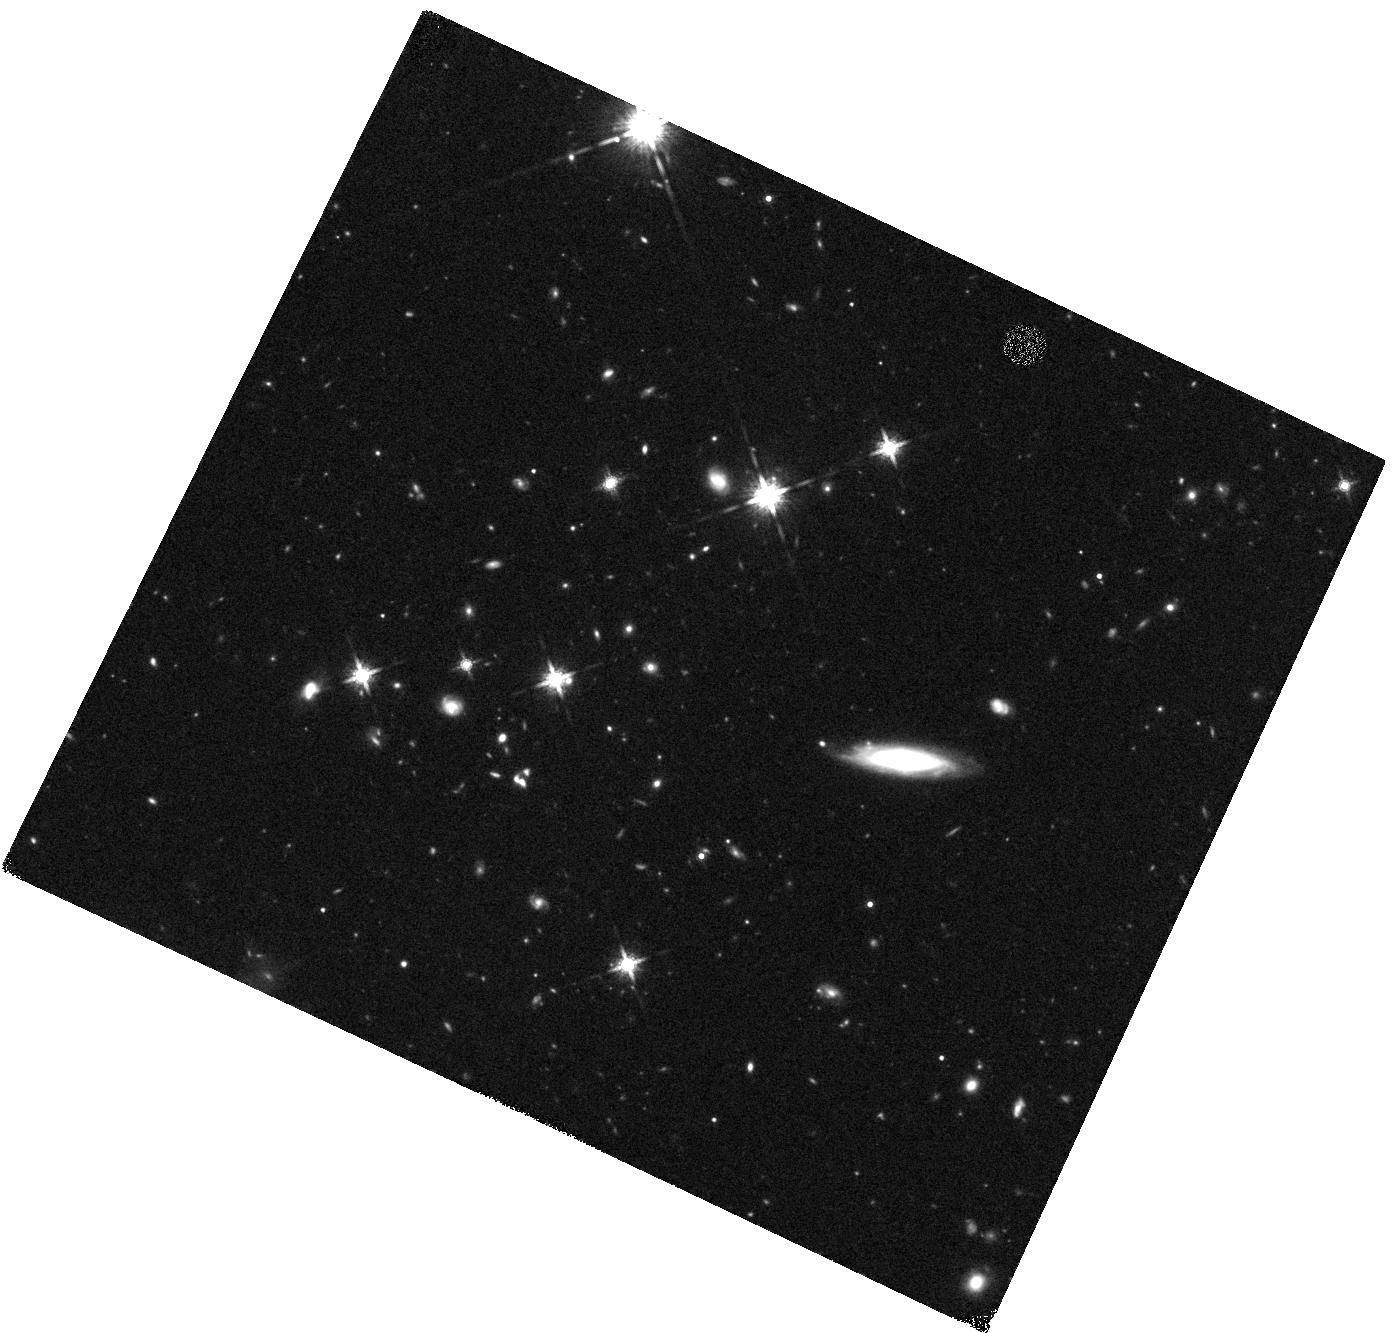
Target: 0532-50
Instrument: WFC3/IR
Filter: F160W
Exposure: 24 min
Observation ID: hst_12659_18_wfc3_ir_f160w_ibr218

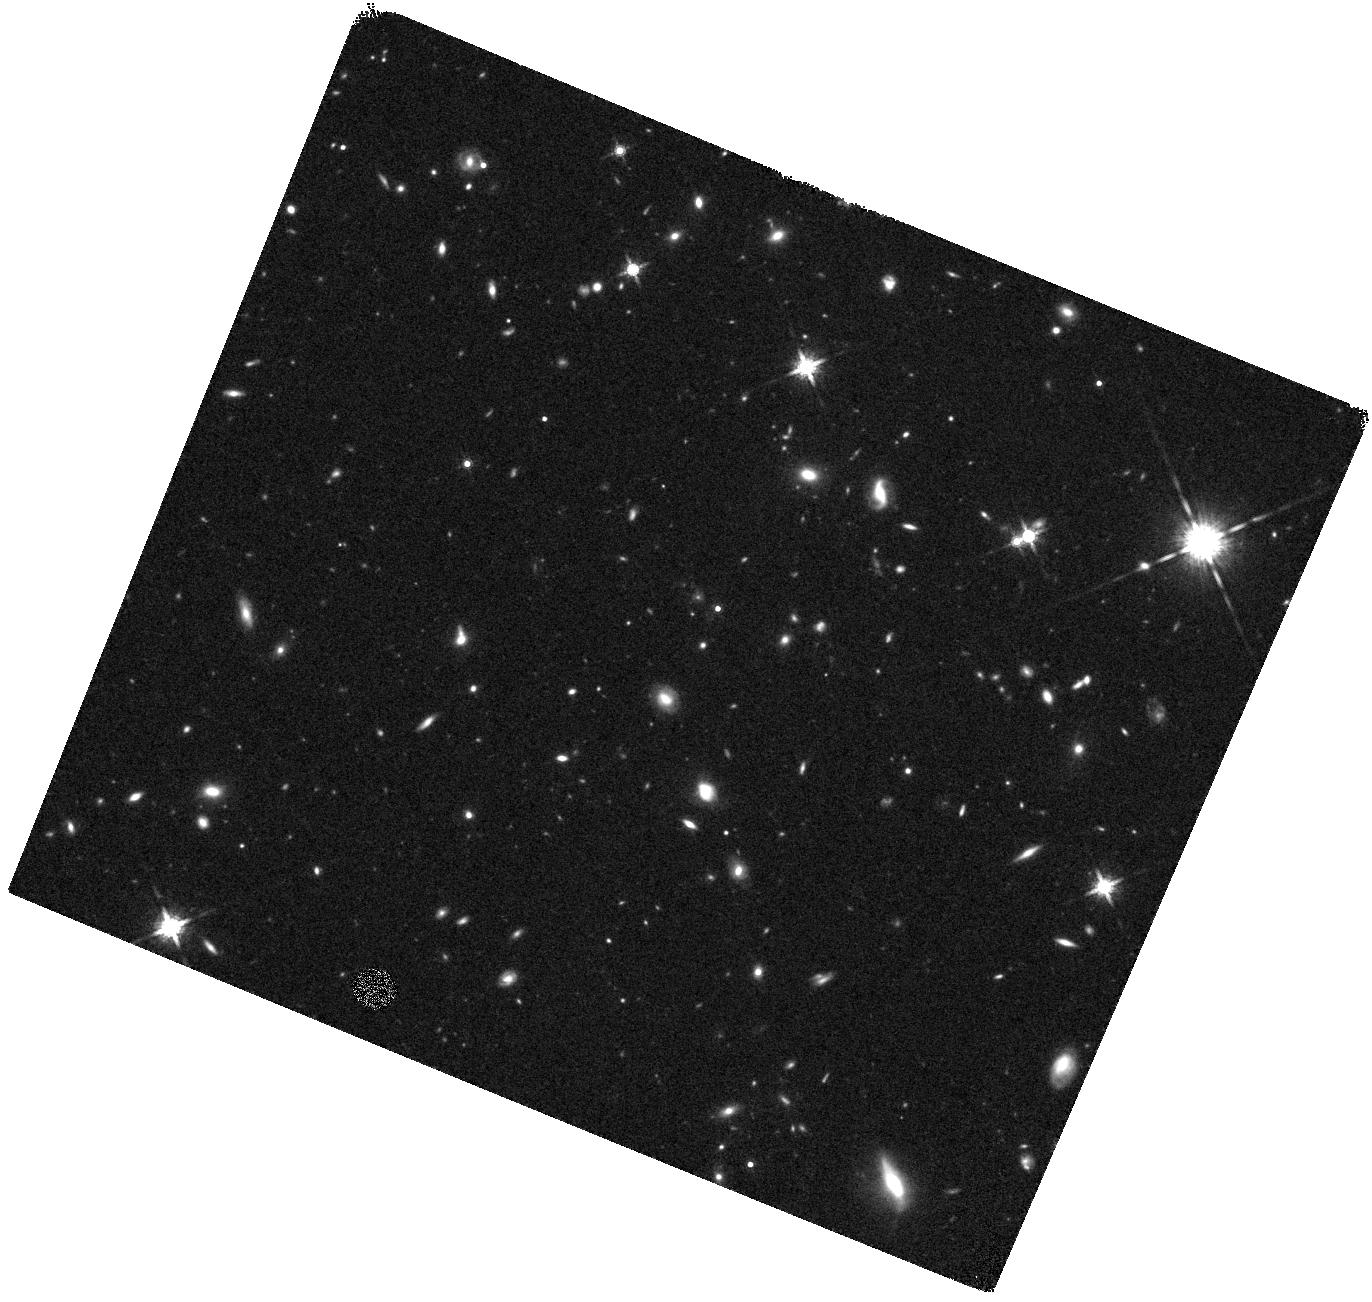
Target: 0319-47
Instrument: WFC3/IR
Filter: F160W
Exposure: 24 min
Observation ID: hst_12659_10_wfc3_ir_f160w_ibr210

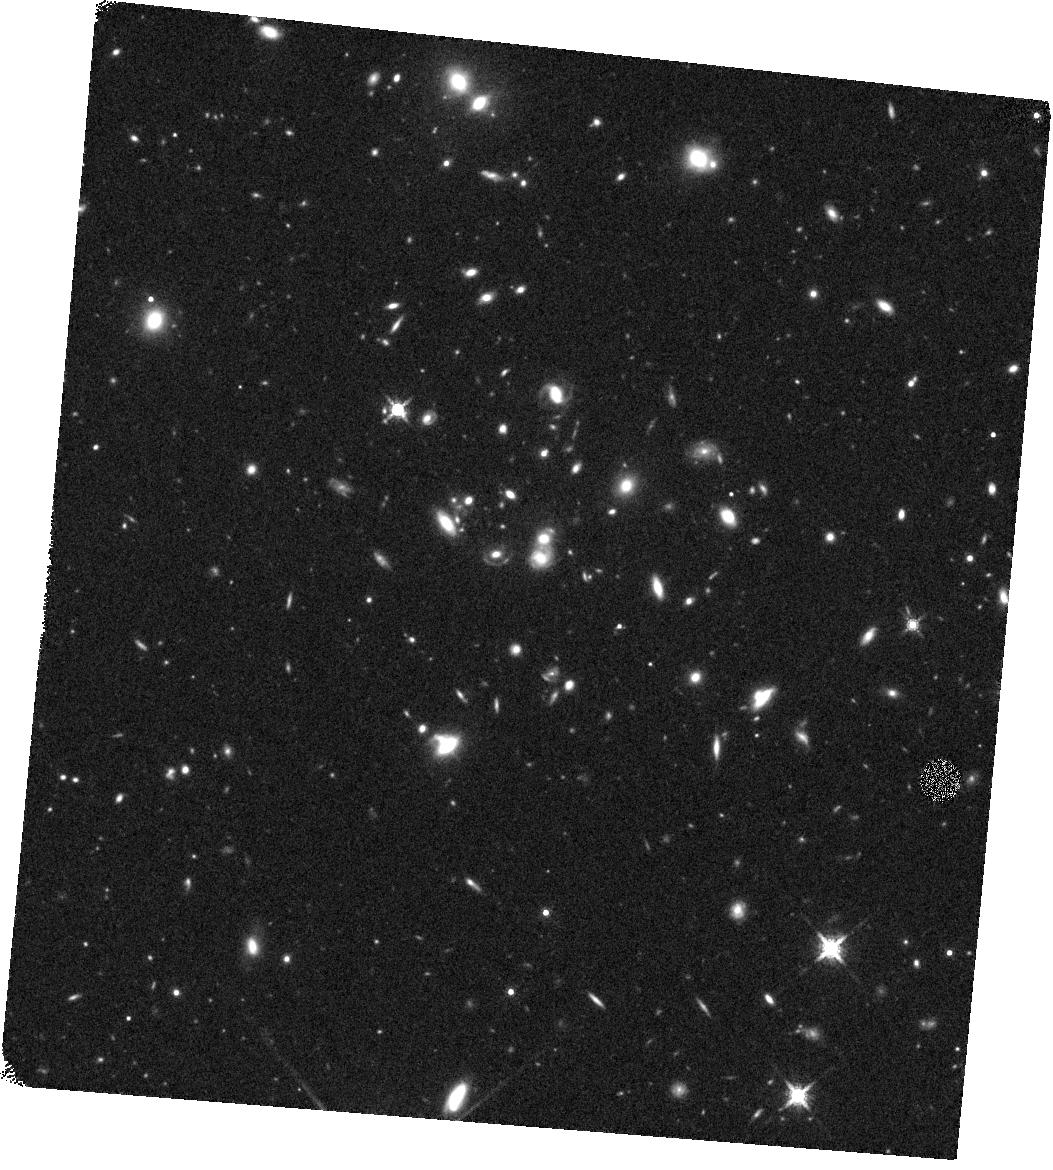
Target: 0103-45
Instrument: WFC3/IR
Filter: F160W
Exposure: 24 min
Observation ID: hst_12659_03_wfc3_ir_f160w_ibr203

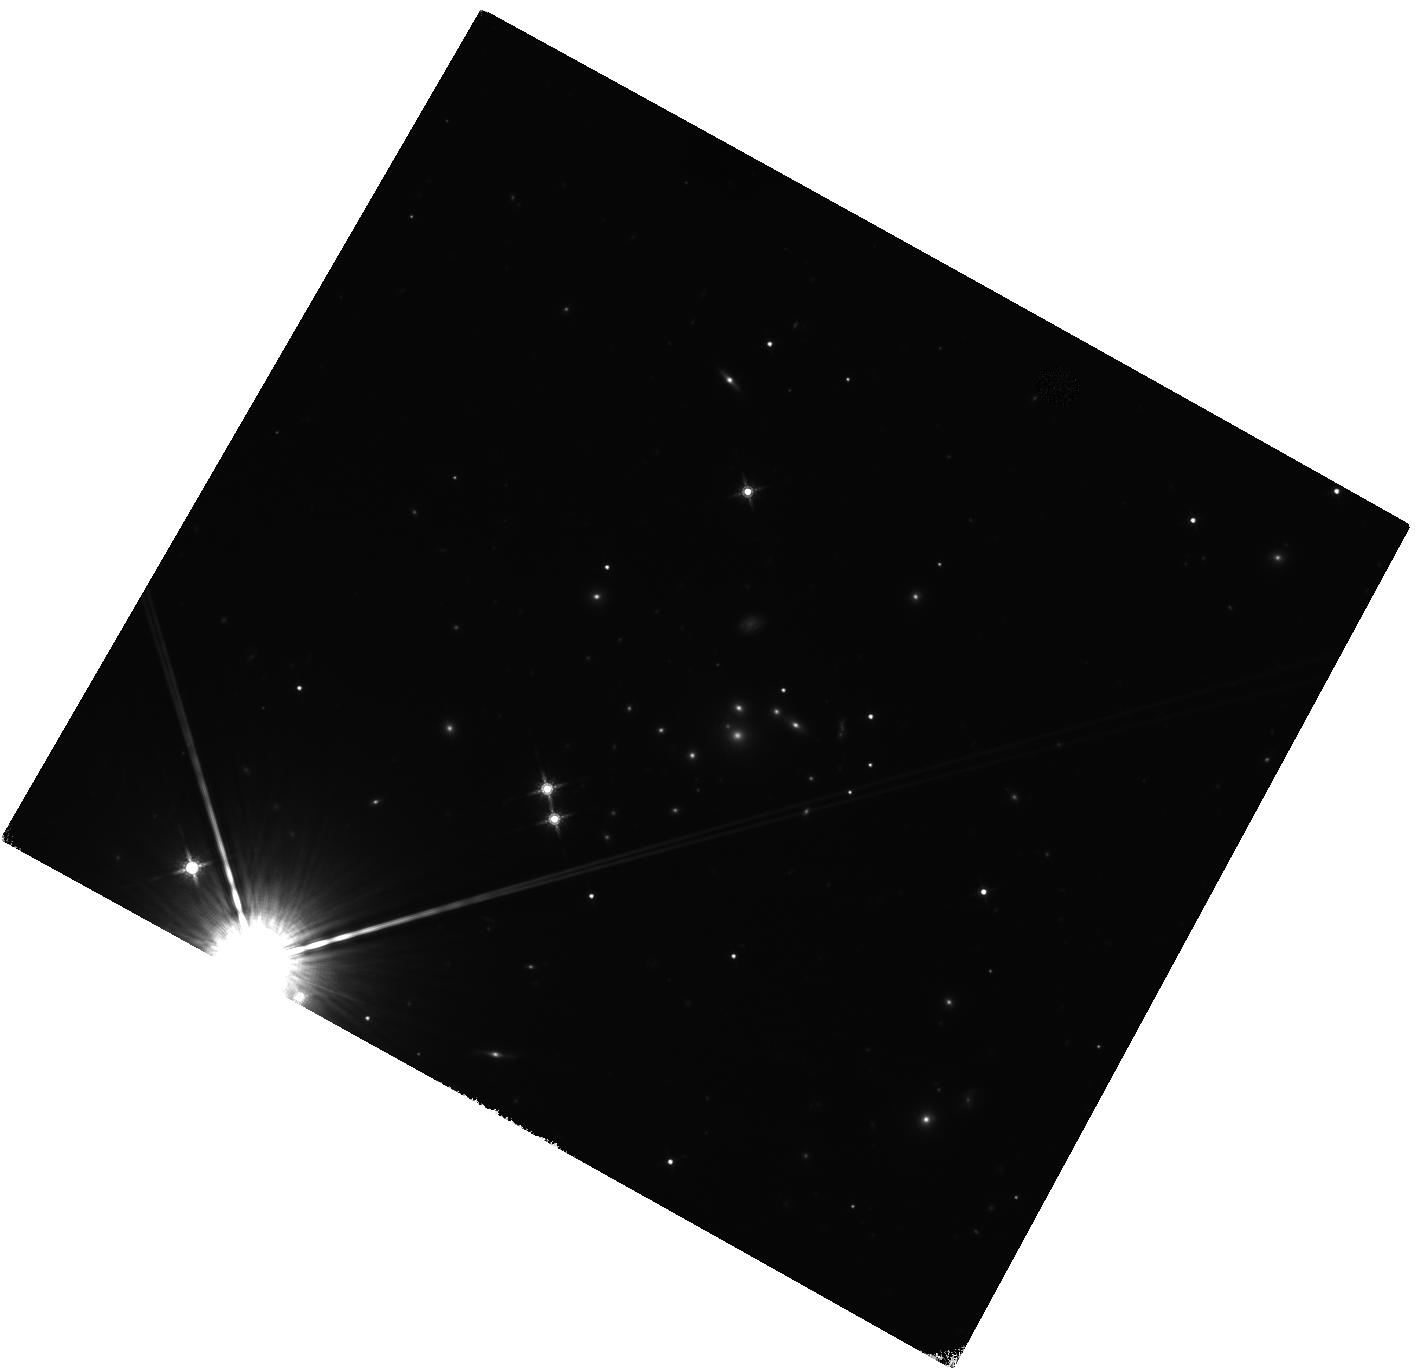
Target: 0551-50
Instrument: WFC3/IR
Filter: F160W
Exposure: 24 min
Observation ID: hst_12659_11_wfc3_ir_f160w_ibr211

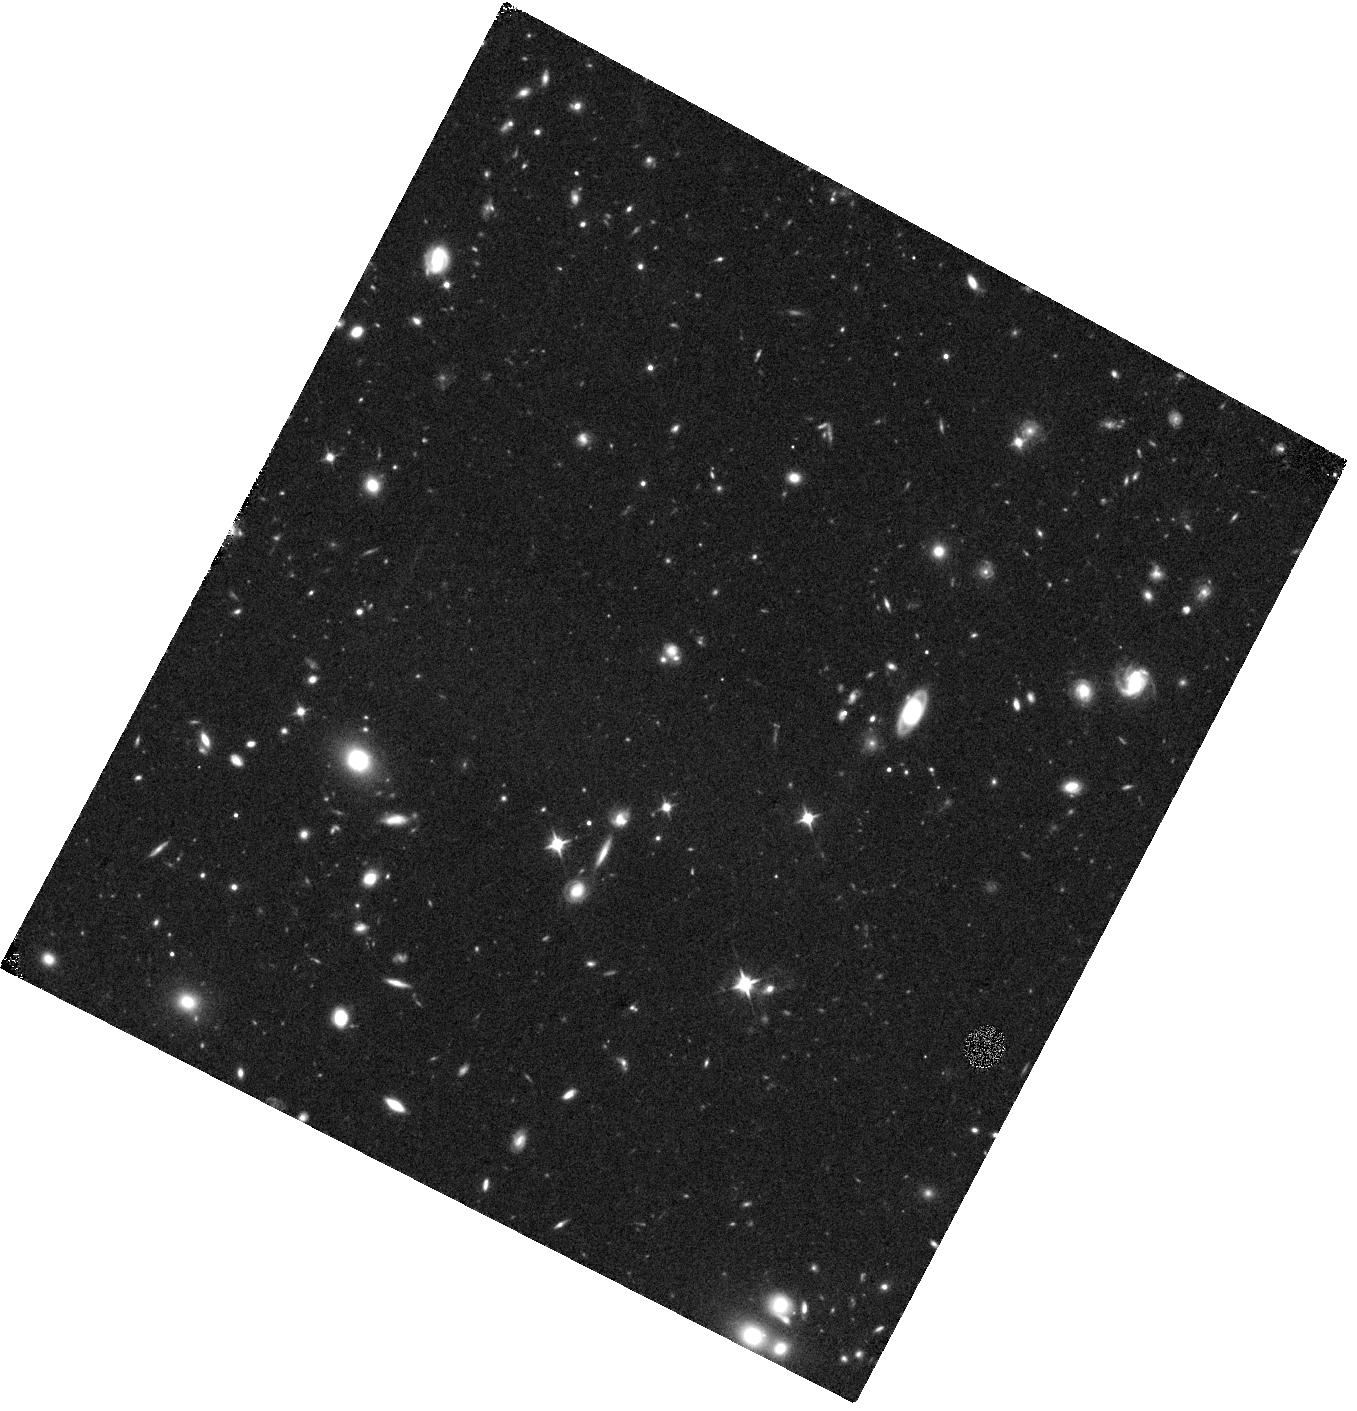
Target: 0020-51
Instrument: WFC3/IR
Filter: F110W
Exposure: 22 min
Observation ID: hst_12659_12_wfc3_ir_f110w_ibr212

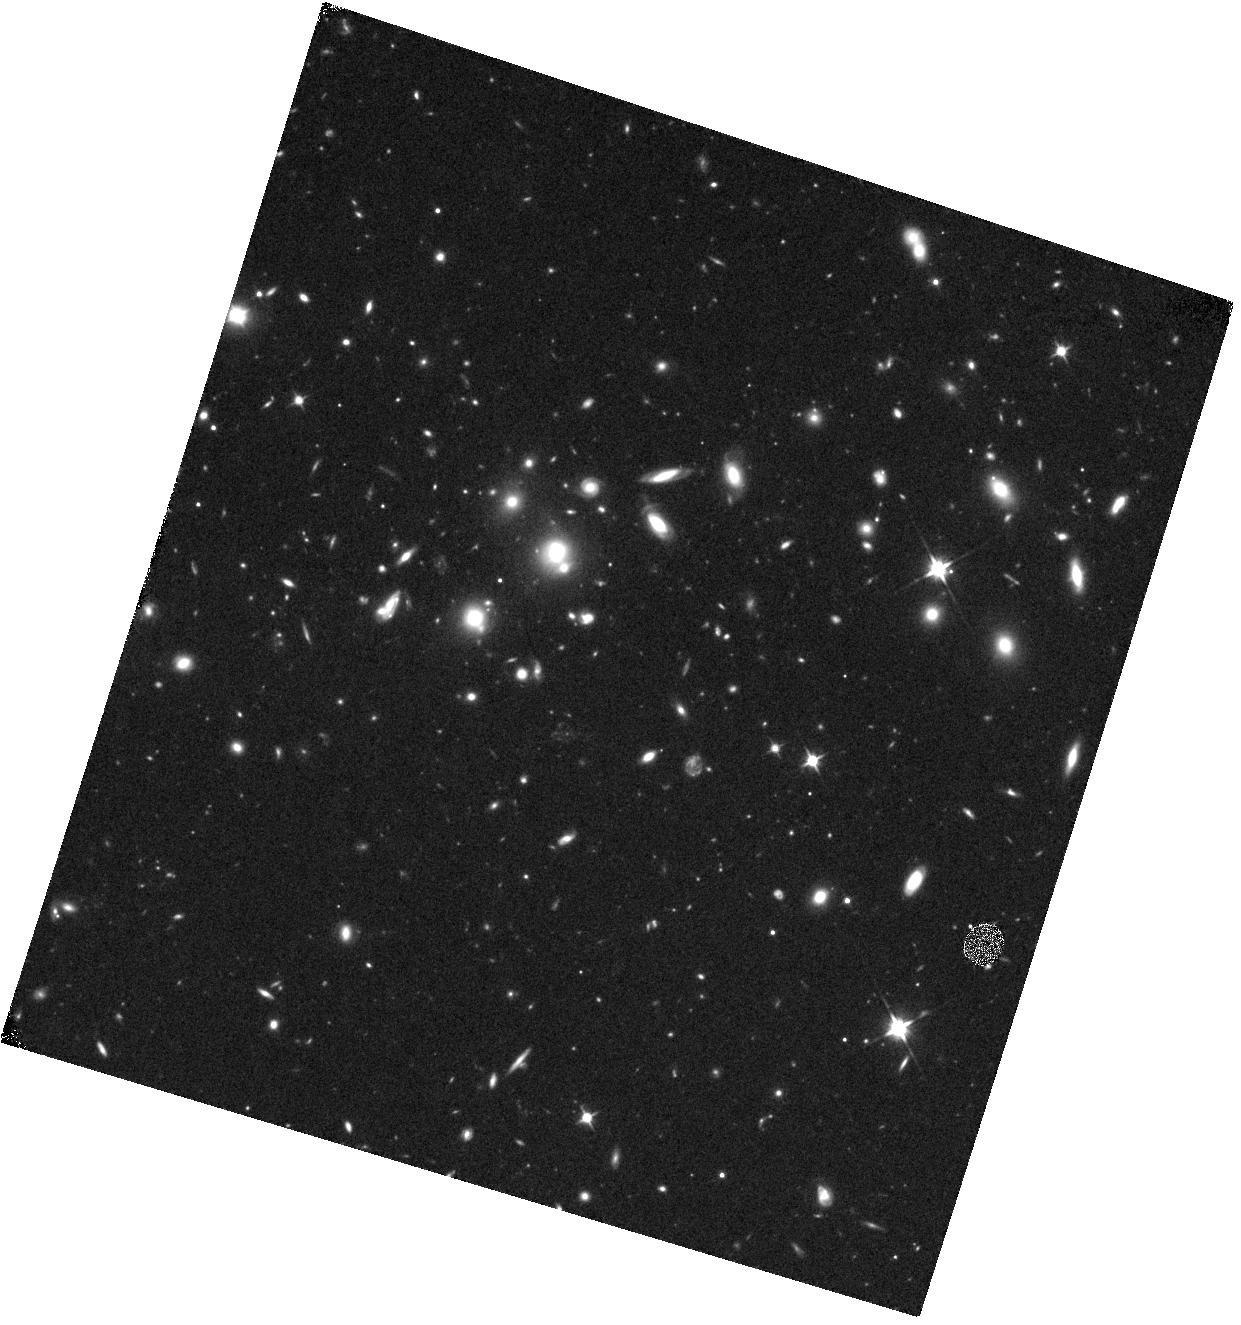
Target: 2351-57
Instrument: WFC3/IR
Filter: F110W
Exposure: 24 min
Observation ID: hst_12659_17_wfc3_ir_f110w_ibr217

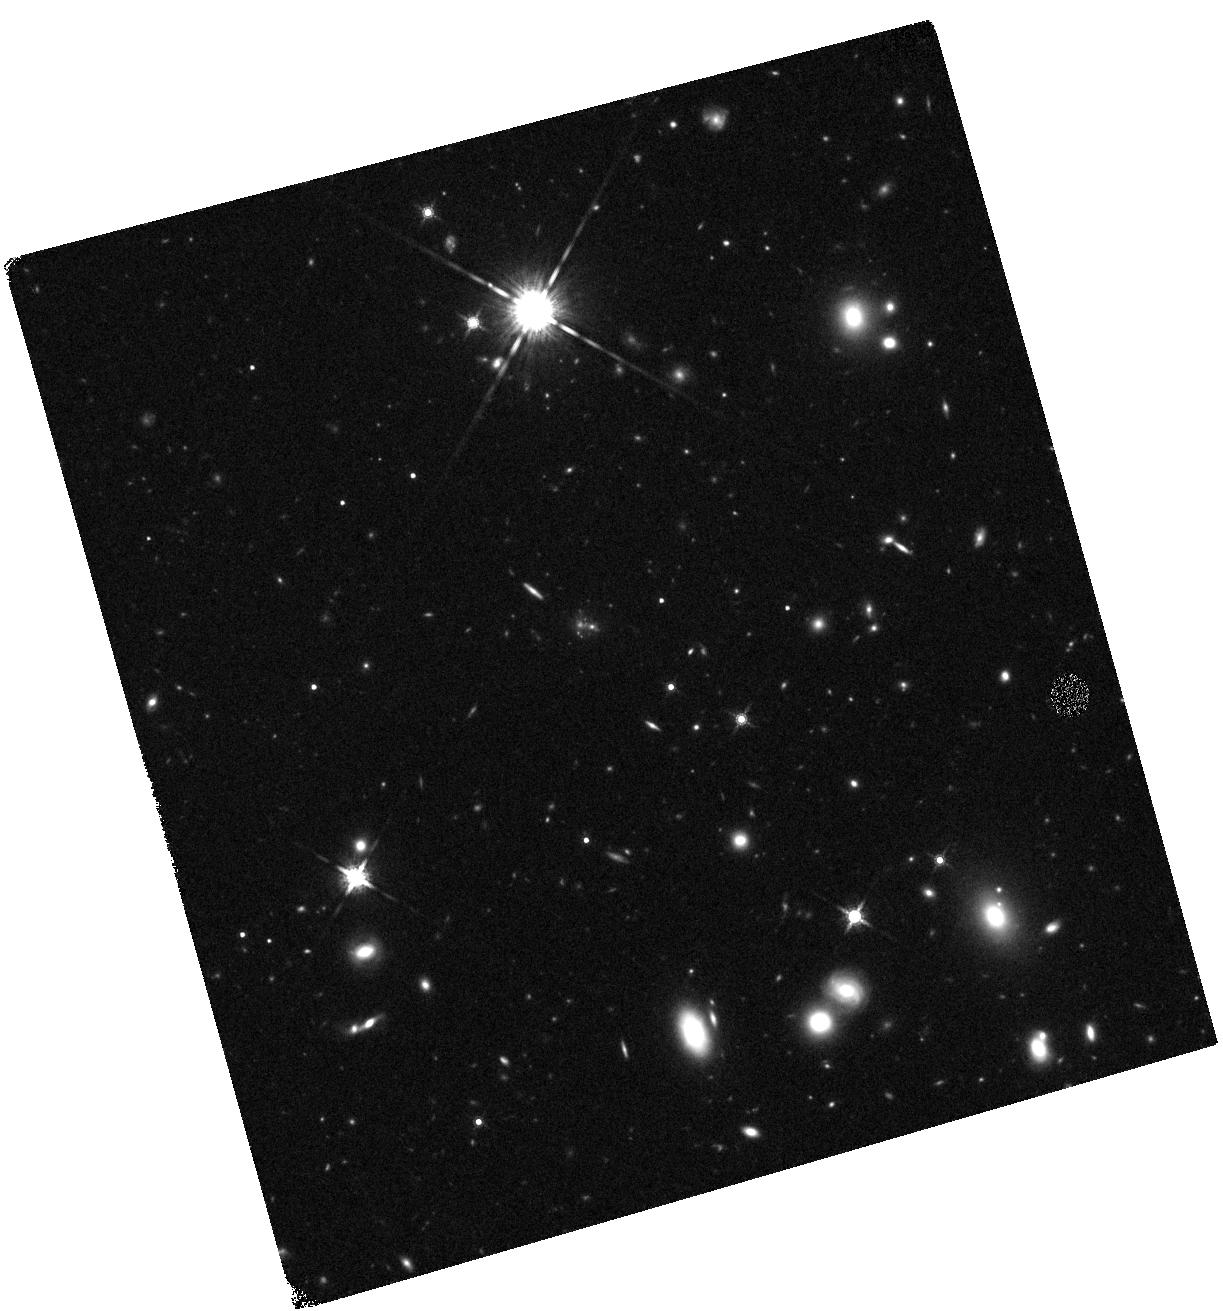
Target: 0027-50
Instrument: WFC3/IR
Filter: F160W
Exposure: 24 min
Observation ID: hst_12659_01_wfc3_ir_f160w_ibr201

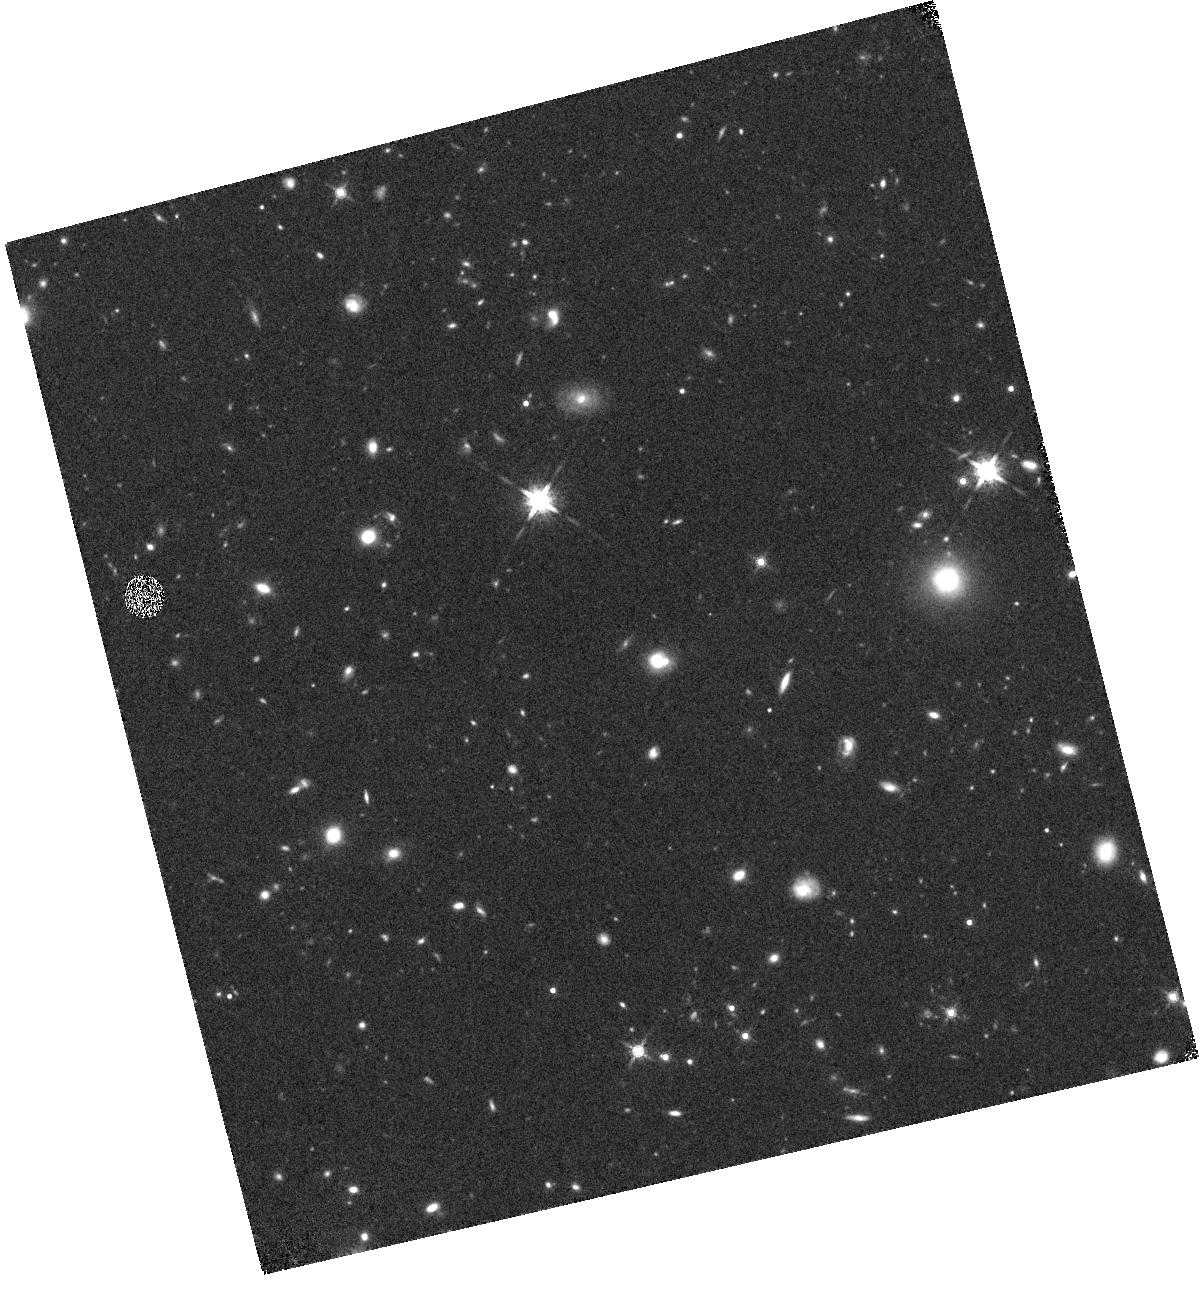
Target: 0441-46
Instrument: WFC3/IR
Filter: F160W
Exposure: 24 min
Observation ID: hst_12659_08_wfc3_ir_f160w_ibr208

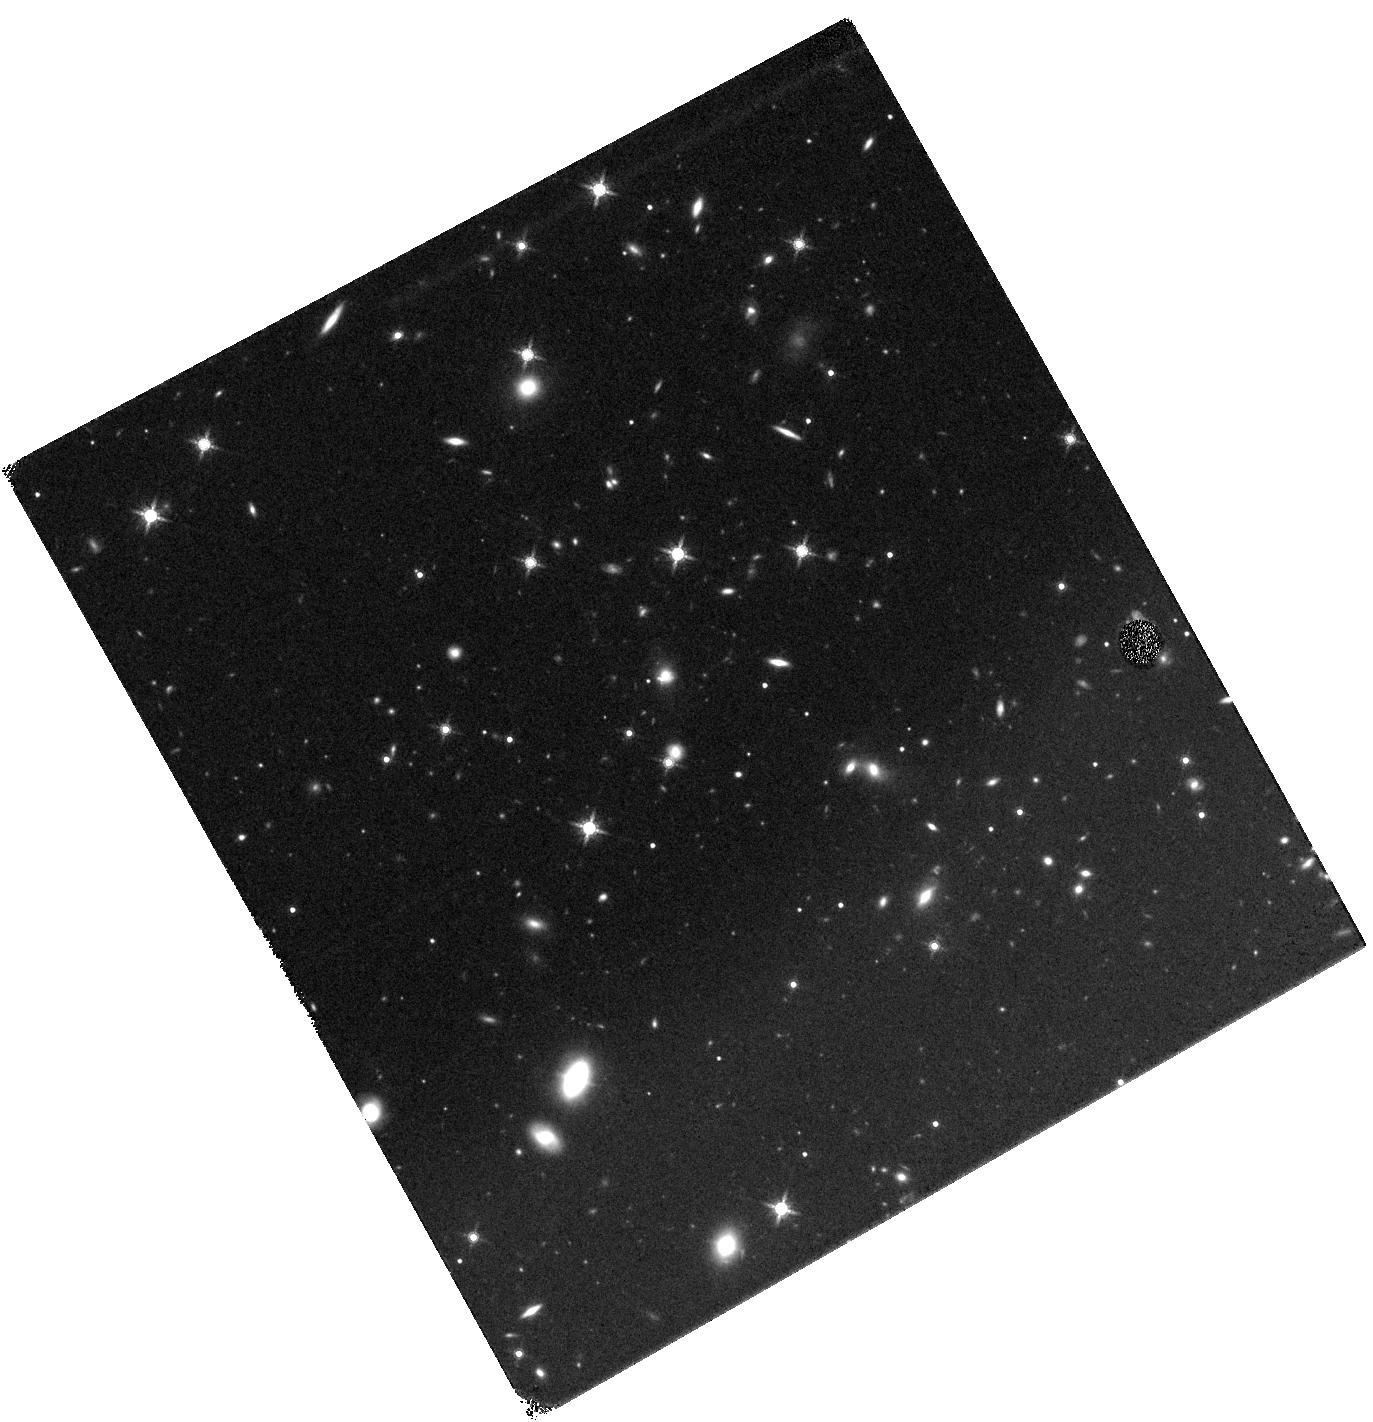
Target: 2031-51
Instrument: WFC3/IR
Filter: F160W
Exposure: 24 min
Observation ID: hst_12659_13_wfc3_ir_f160w_ibr213

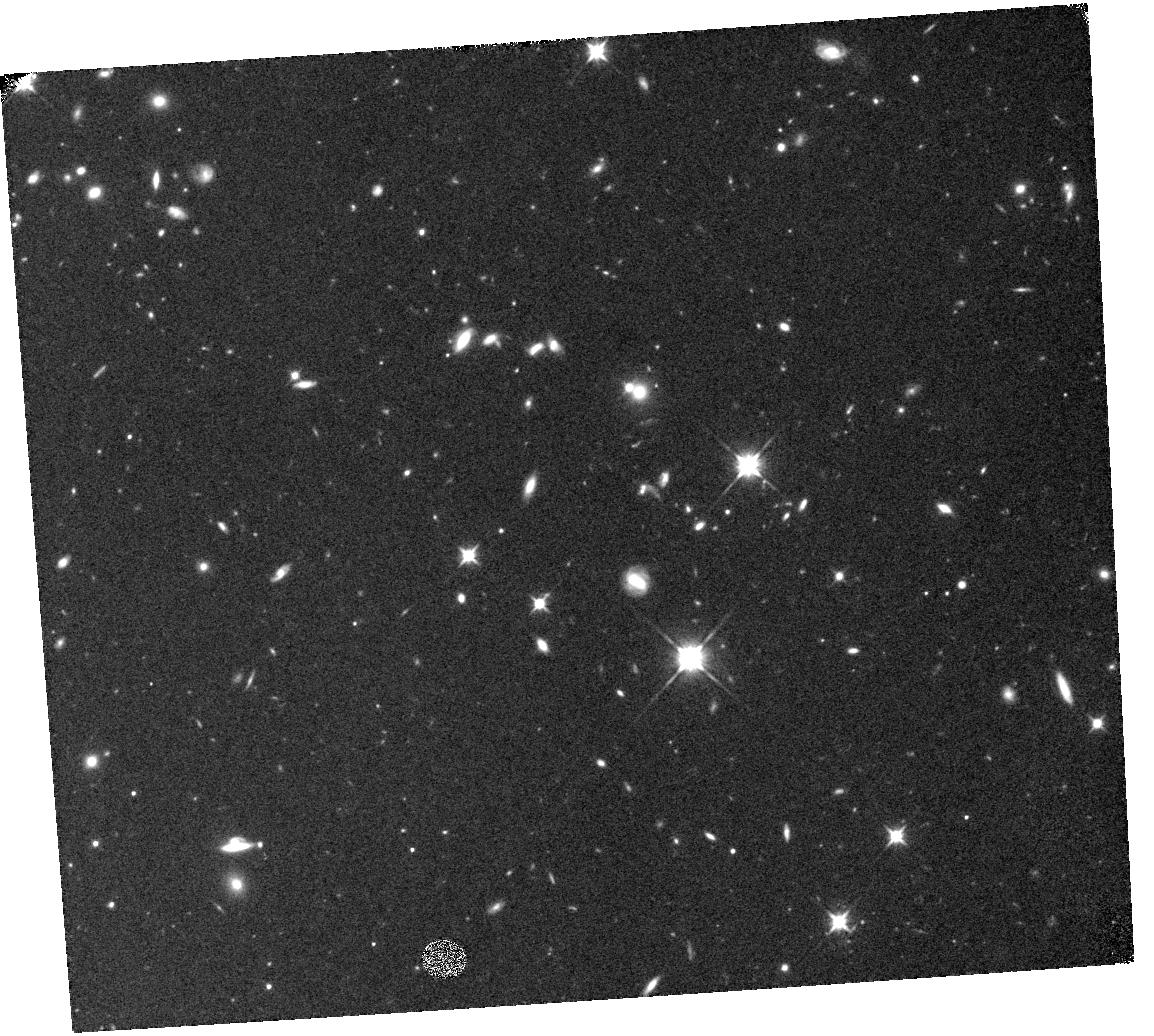
Target: 0243-49
Instrument: WFC3/IR
Filter: F110W
Exposure: 20 min
Observation ID: hst_12659_04_wfc3_ir_f110w_ibr204

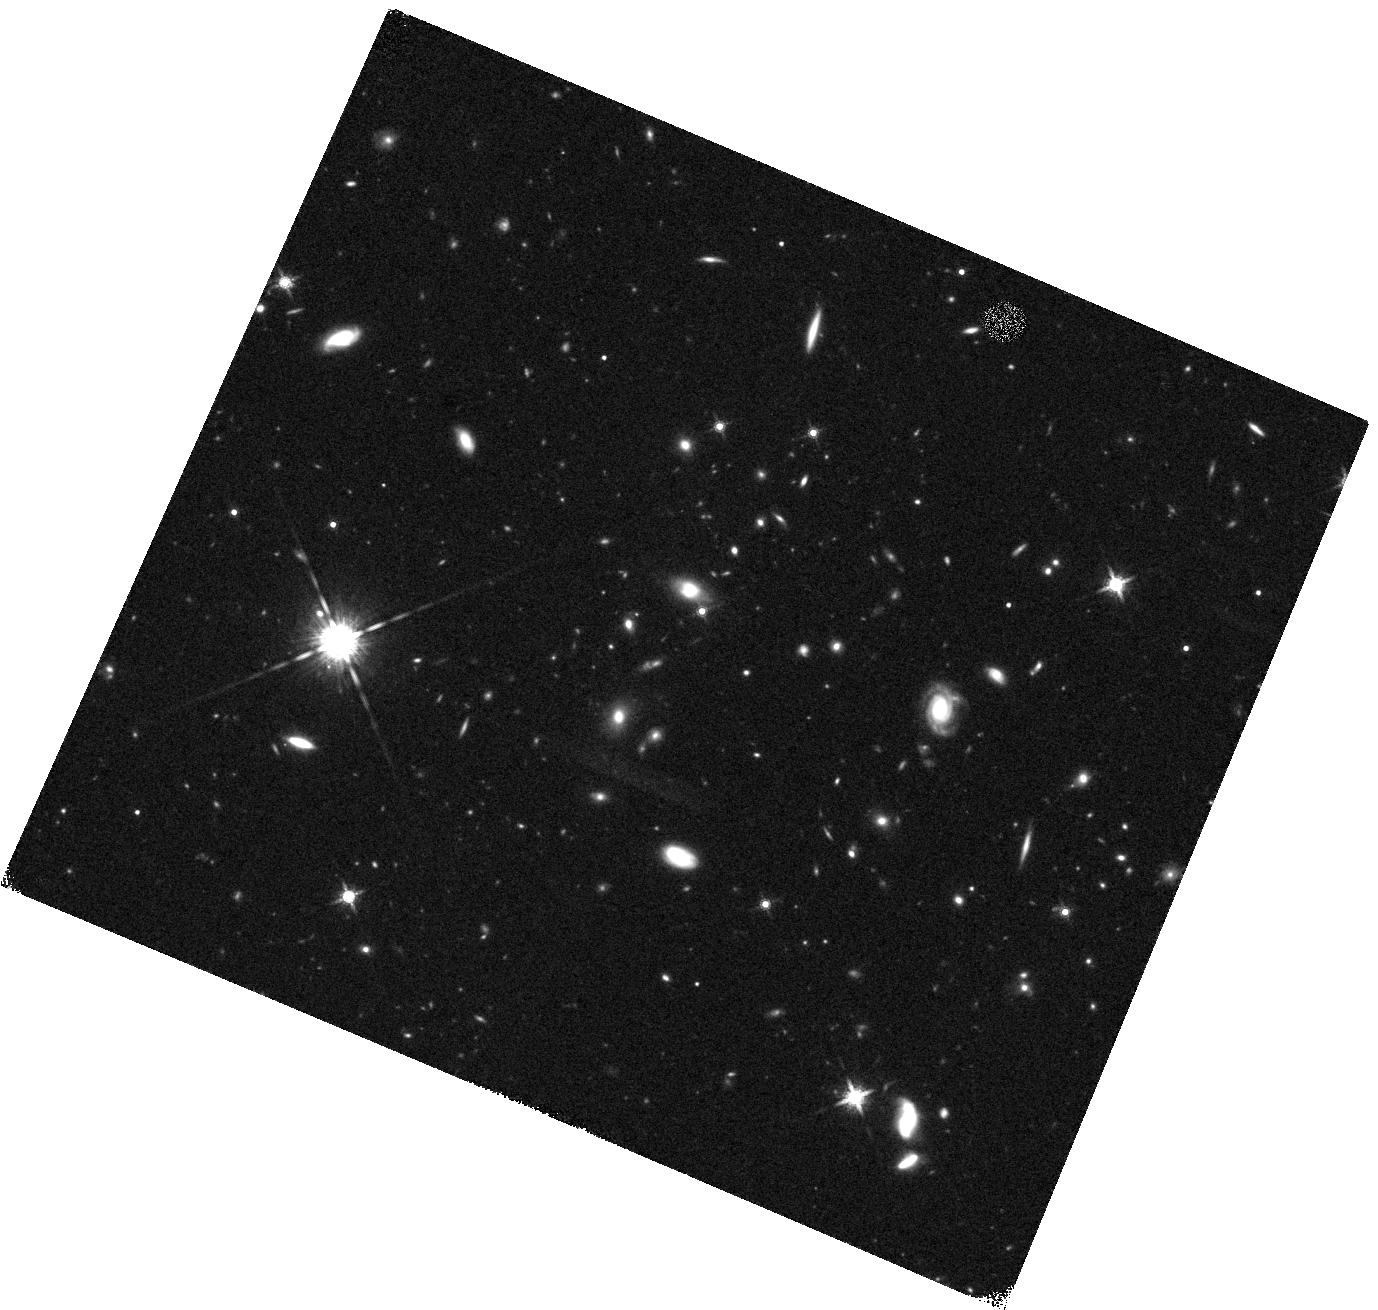
Target: 2353-50
Instrument: WFC3/IR
Filter: F160W
Exposure: 24 min
Observation ID: hst_12659_15_wfc3_ir_f160w_ibr215

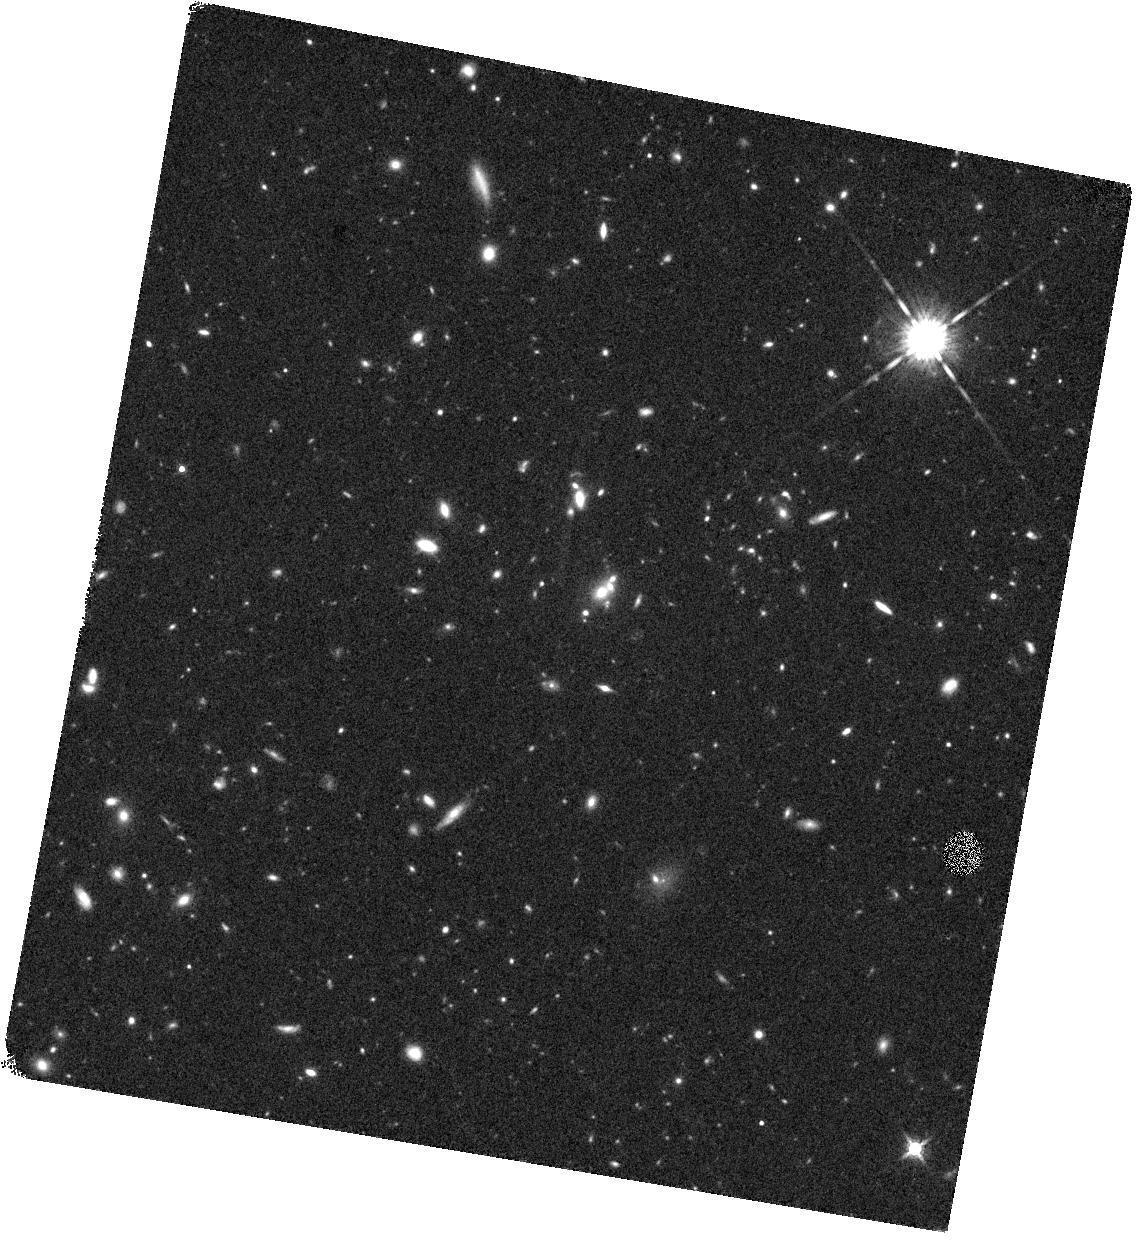
Target: 0113-46
Instrument: WFC3/IR
Filter: F160W
Exposure: 24 min
Observation ID: hst_12659_07_wfc3_ir_f160w_ibr207

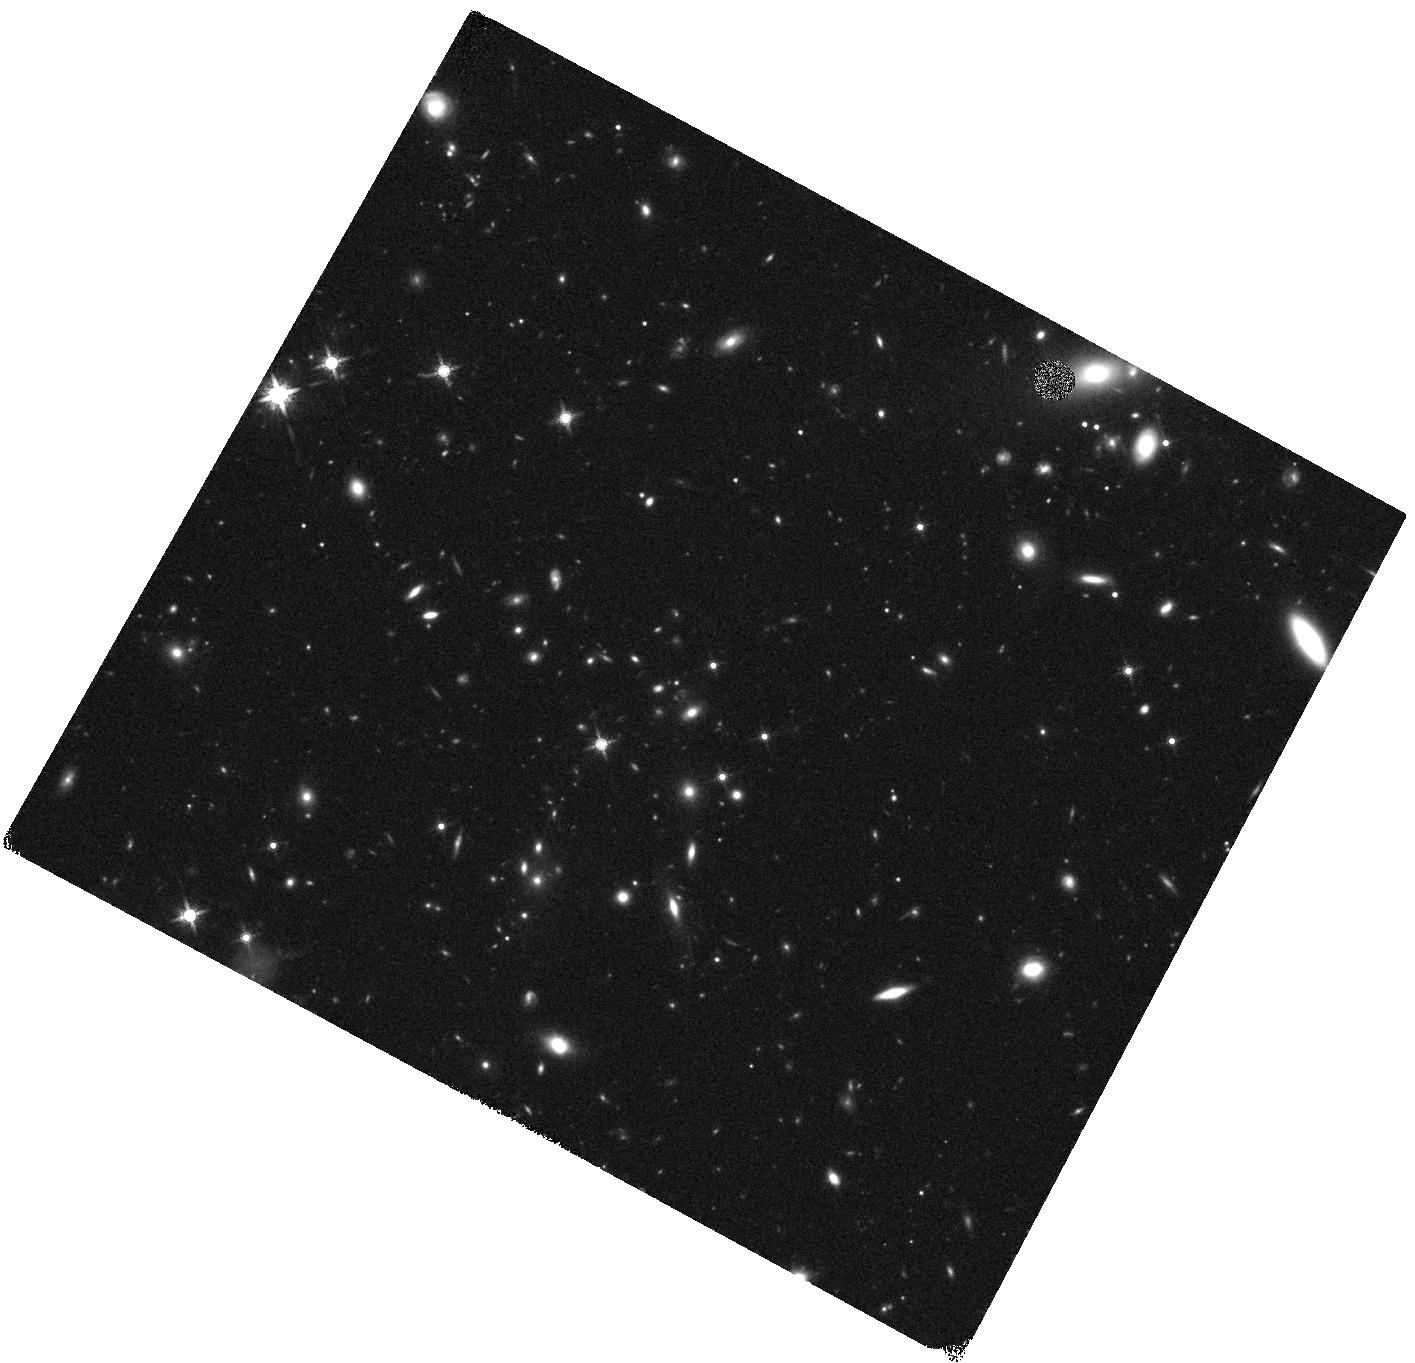
Target: 0550-53
Instrument: WFC3/IR
Filter: F160W
Exposure: 24 min
Observation ID: hst_12659_16_wfc3_ir_f160w_ibr216

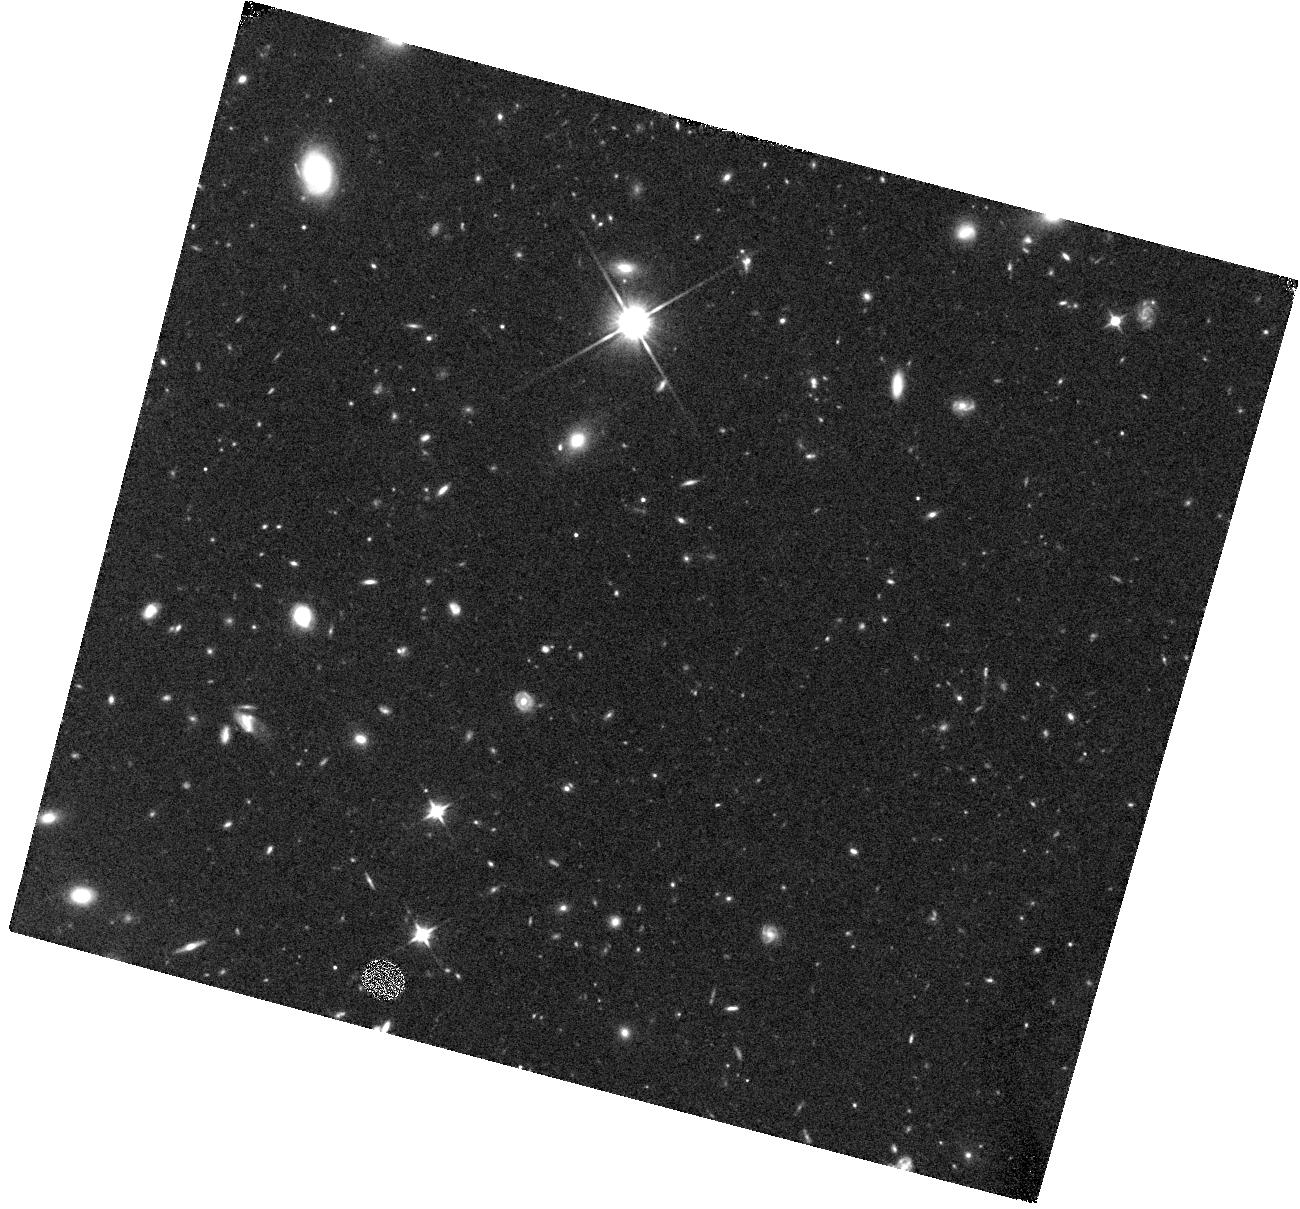
Target: 0346-52
Instrument: WFC3/IR
Filter: F110W
Exposure: 22 min
Observation ID: hst_12659_02_wfc3_ir_f110w_ibr202

Strongly Lensed Dusty Star Forming Galaxies: Probing the Physics of Massive Galaxy Formation (PI: Vieira, Joaquin)

The South Pole Telescope (SPT) has recently discovered a new population of extraordinarily millimeter-bright objects in a deep, 1300-square-degree survey of the southern sky. Our extensive two-year follow-up campaign to investigate the nature of these objects has demonstrated that they are high-redshift, strongly lensed, dusty, star-forming galaxies (DSFGs). Gravitational lensing magnifies these sources by factors of 10 to 100, providing a unique opportunity to study these objects in greater detail and at lower cost than would otherwise be possible. We propose to obtain two-color WFC3 imaging for a representative sample of 18 SPT sources, all of which have precise positions from millimeter interferometers and deep near-infrared (NIR) imaging with Spitzer/IRAC and/or ground-based facilities. HST imaging is the only way to achieve the angular resolution and sensitivity required to separate NIR emission from the lensed galaxies from the much brighter lenses. These observations are essential to using these objects to probe extreme galaxy formation processes in the early universe---from these data and ground-based redshifts we will construct the lens models needed to determine the intrinsic properties of the sources and the spatial extent of the star formation activity. Only through the unique capabilities of Hubble can we interpret our other observations and fully exploit the magnified view of the early universe afforded by these objects.